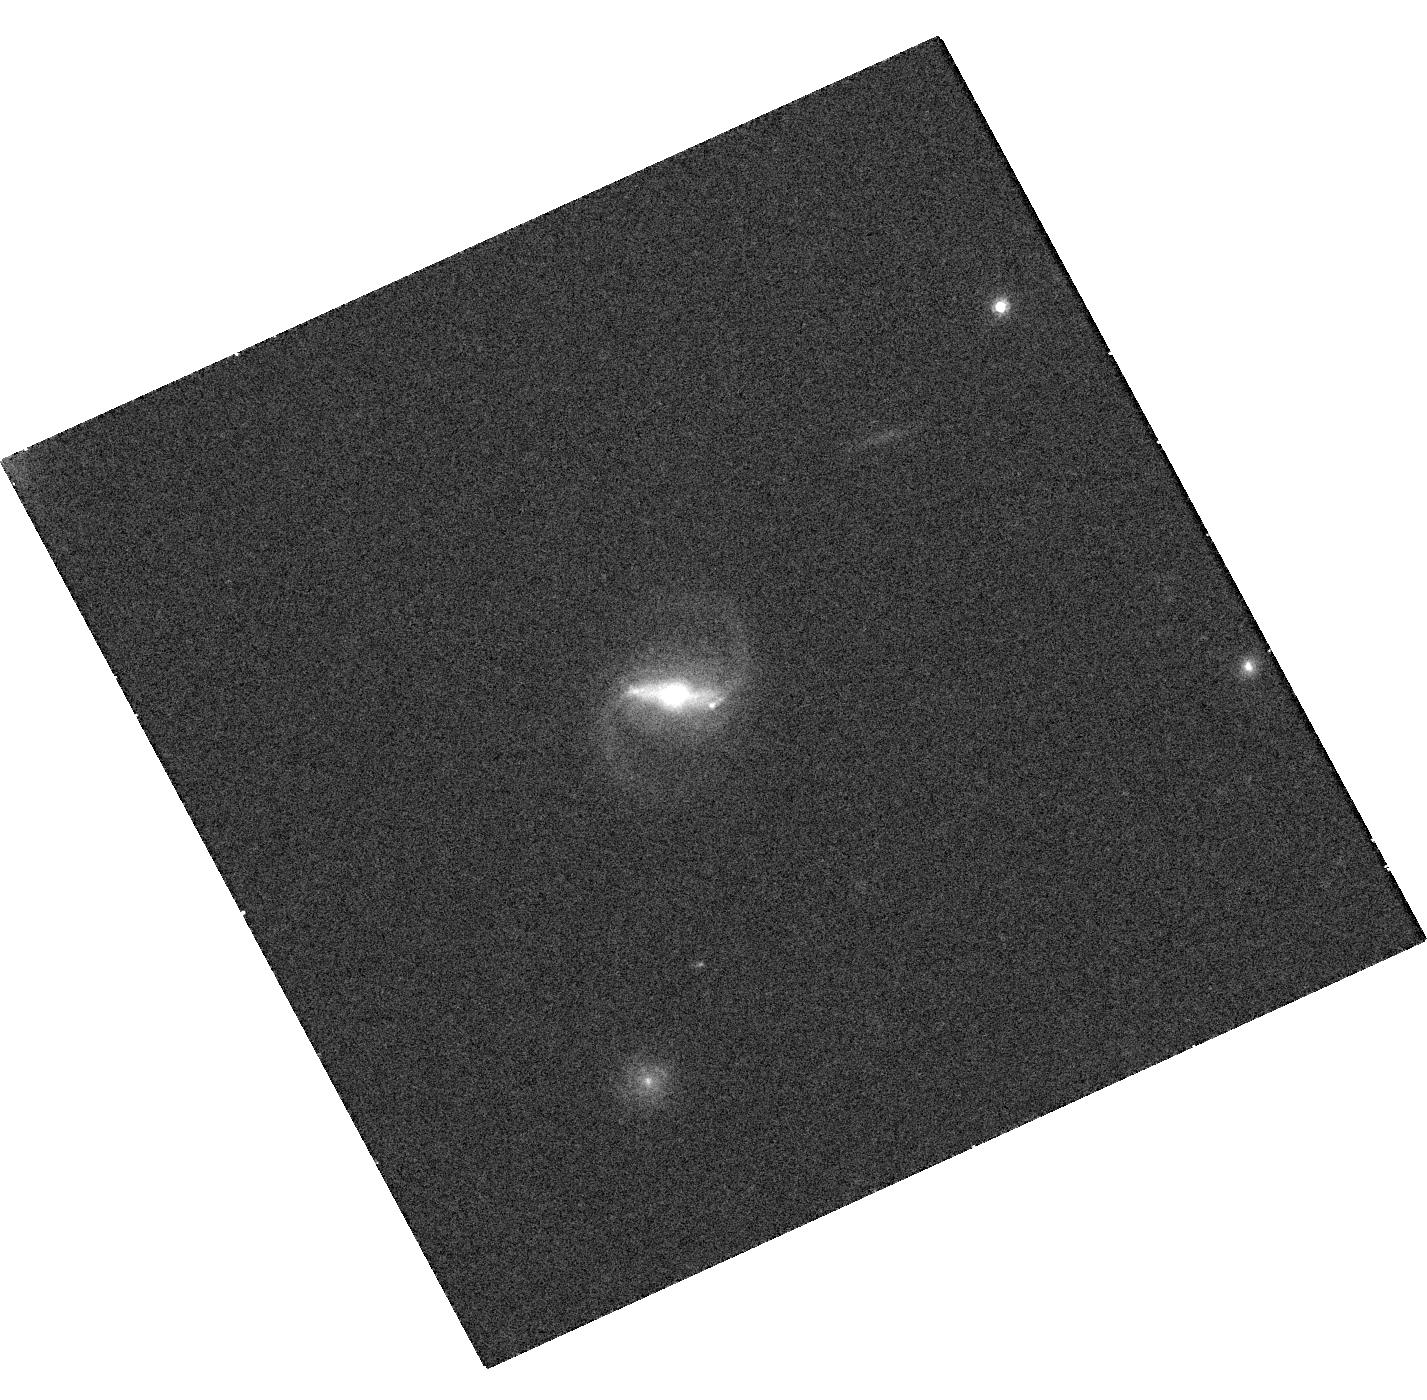
Target: PS15DPN
Instrument: WFC3/UVIS
Filter: F814W
Exposure: 17 min
Observation ID: hst_14484_01_wfc3_uvis_f814w_id3i01

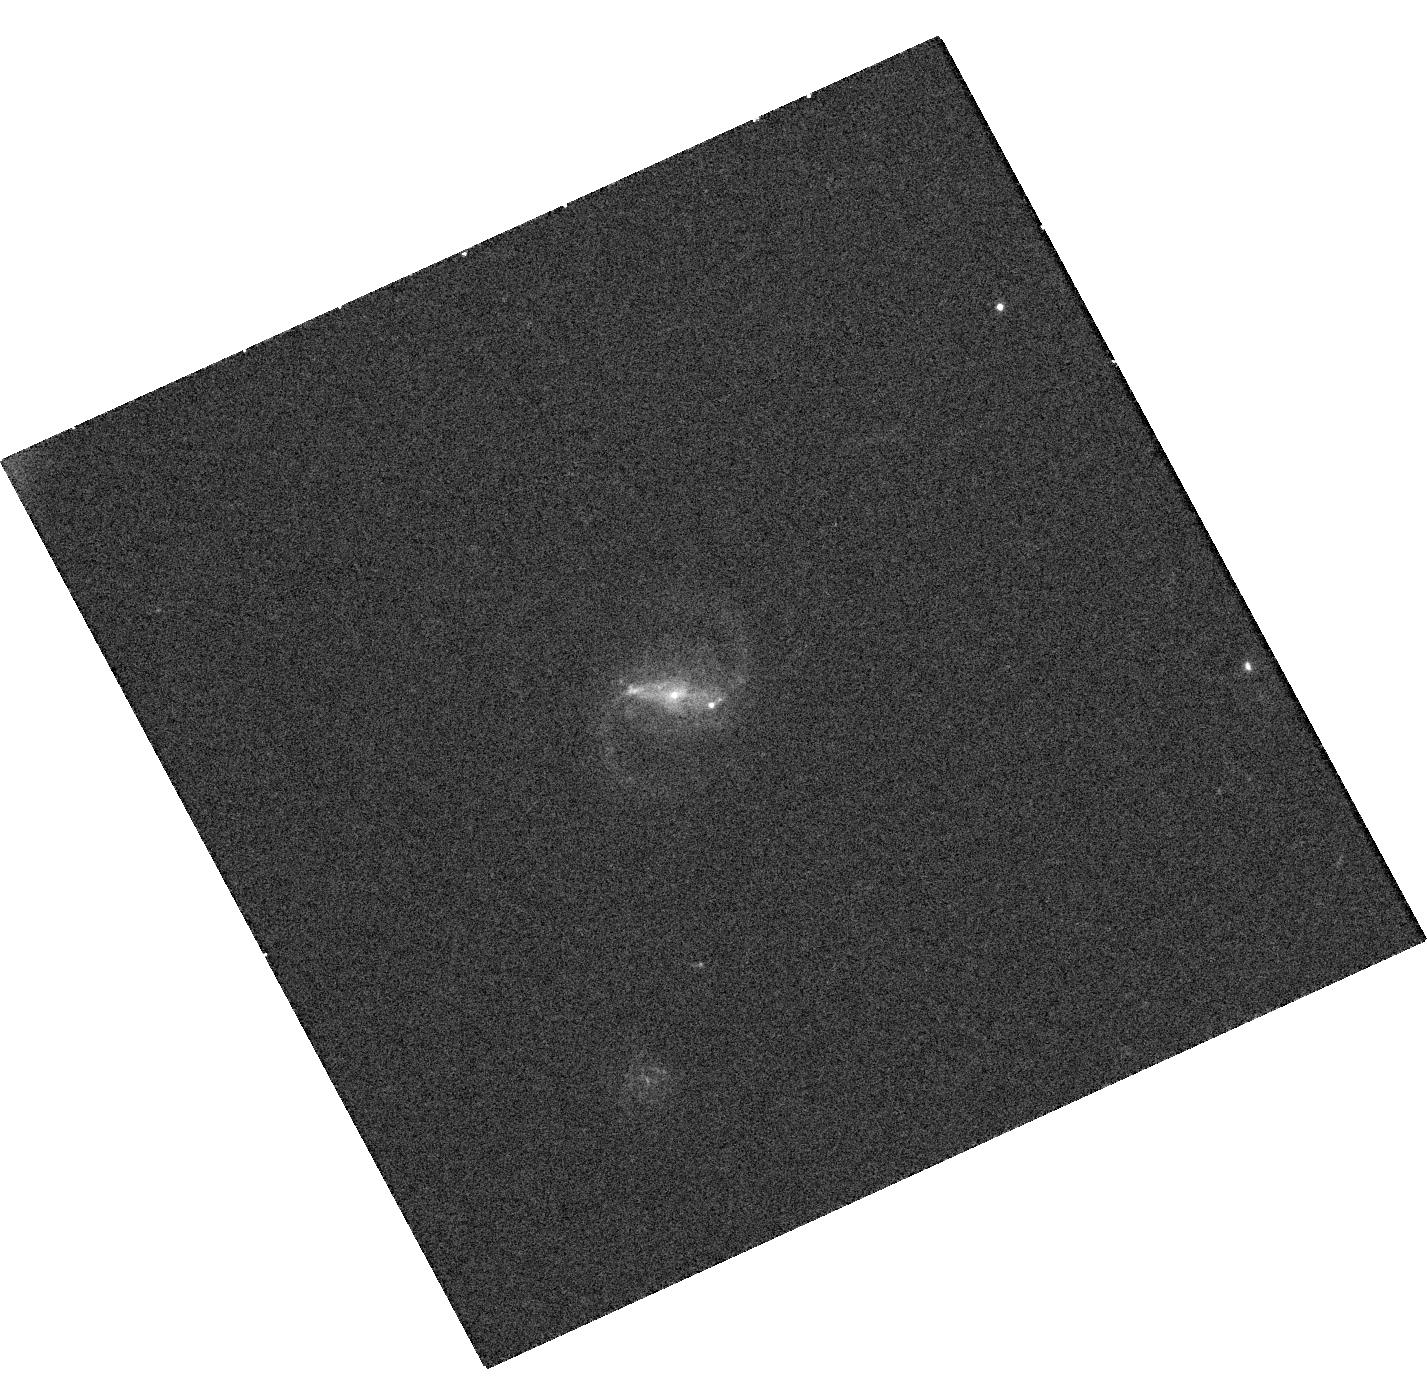
Target: PS15DPN
Instrument: WFC3/UVIS
Filter: F475W
Exposure: 18 min
Observation ID: hst_14484_01_wfc3_uvis_f475w_id3i01

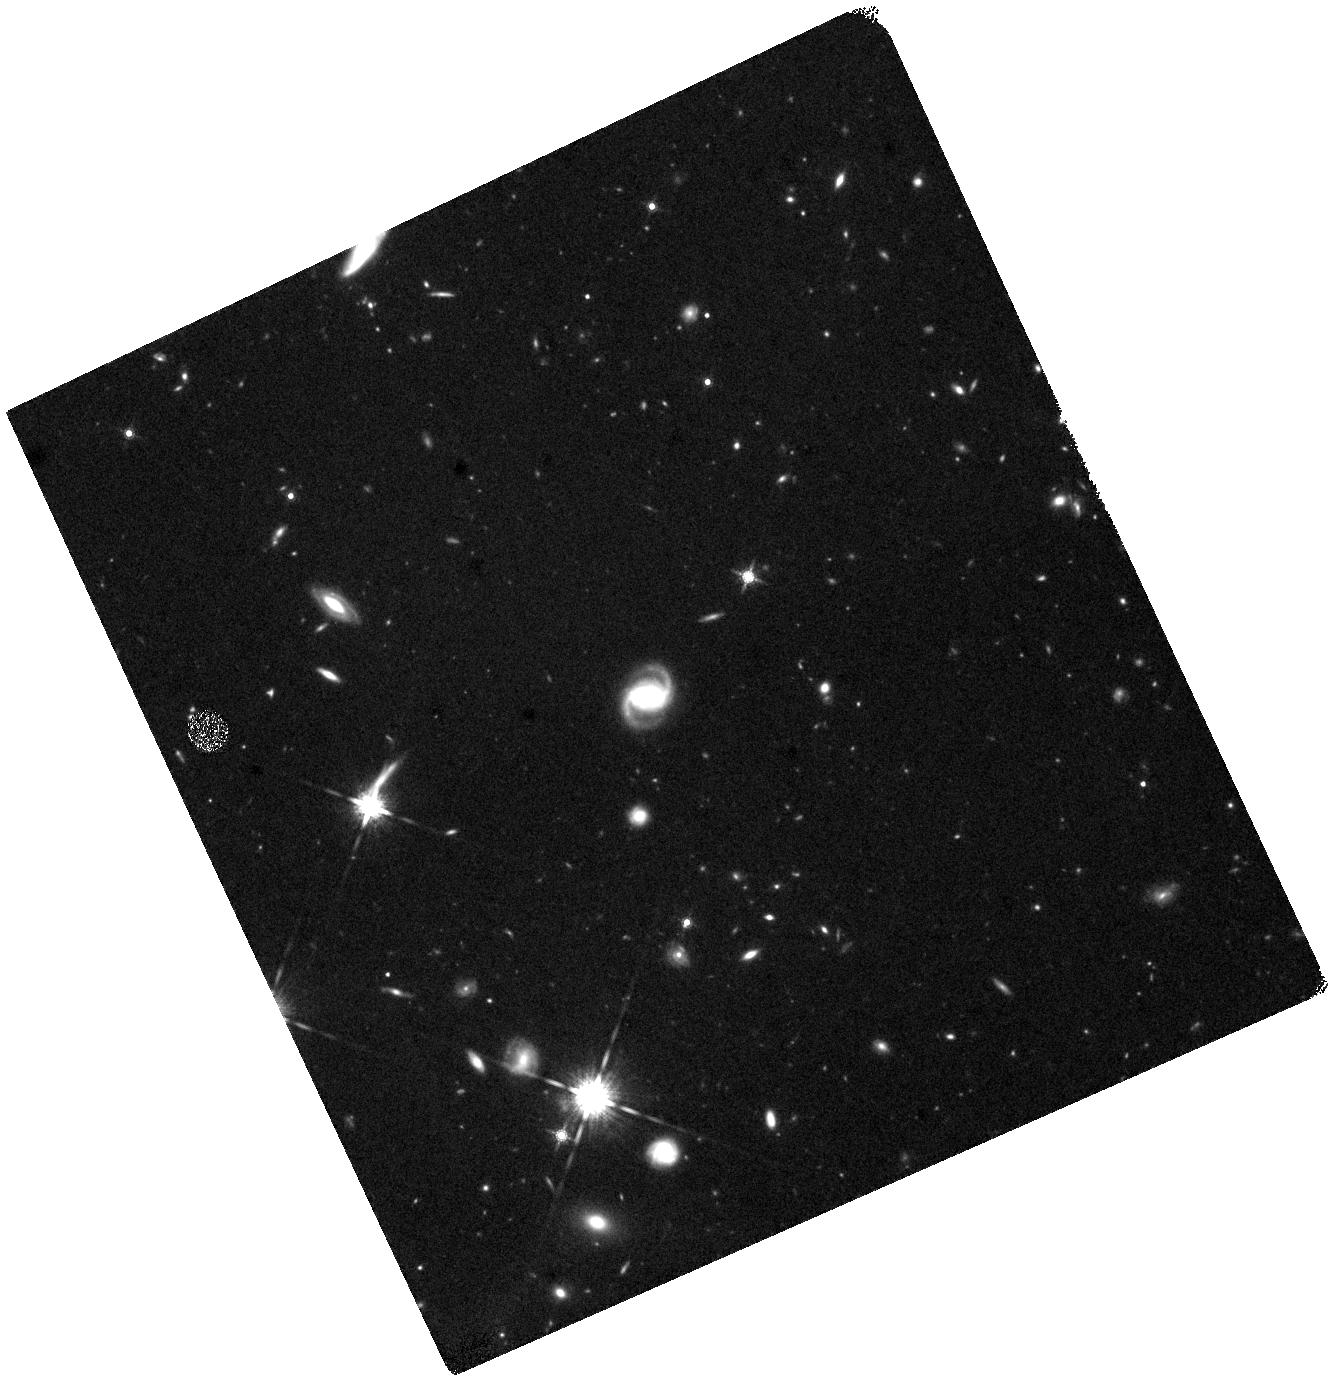
Target: PS15DPN
Instrument: WFC3/IR
Filter: F160W
Exposure: 44 min
Observation ID: hst_14484_01_wfc3_ir_f160w_id3i01

PS15dpn - a very unusual transient discovered by Pan-STARRS. (PI: Chambers, Kenneth)

We have discovered a most unusual transient PS15dpn, which is quite unlike any other SN that Pan-STARRS or PESSTO has seen in several years of surveying. It has a fast rise (less than 8 days) has a hot blackbody spectrum (Teff ~15000K) for more than 20 days which remains featureless apart from transitory helium lines. The spectrum has not cooled, which is very unusual for a supernova, even as it fades it remains blue. It has been detected at radio wavelengths with a luminosity similar to supernovae with relativistic outflows. It is 2 arcsec offset from a host galaxy at z=0.175, and hence is not an AGN or a tidal disruption event. We propose HST imaging as it rapidly fades to constrain the energetics and determine the physical origin.